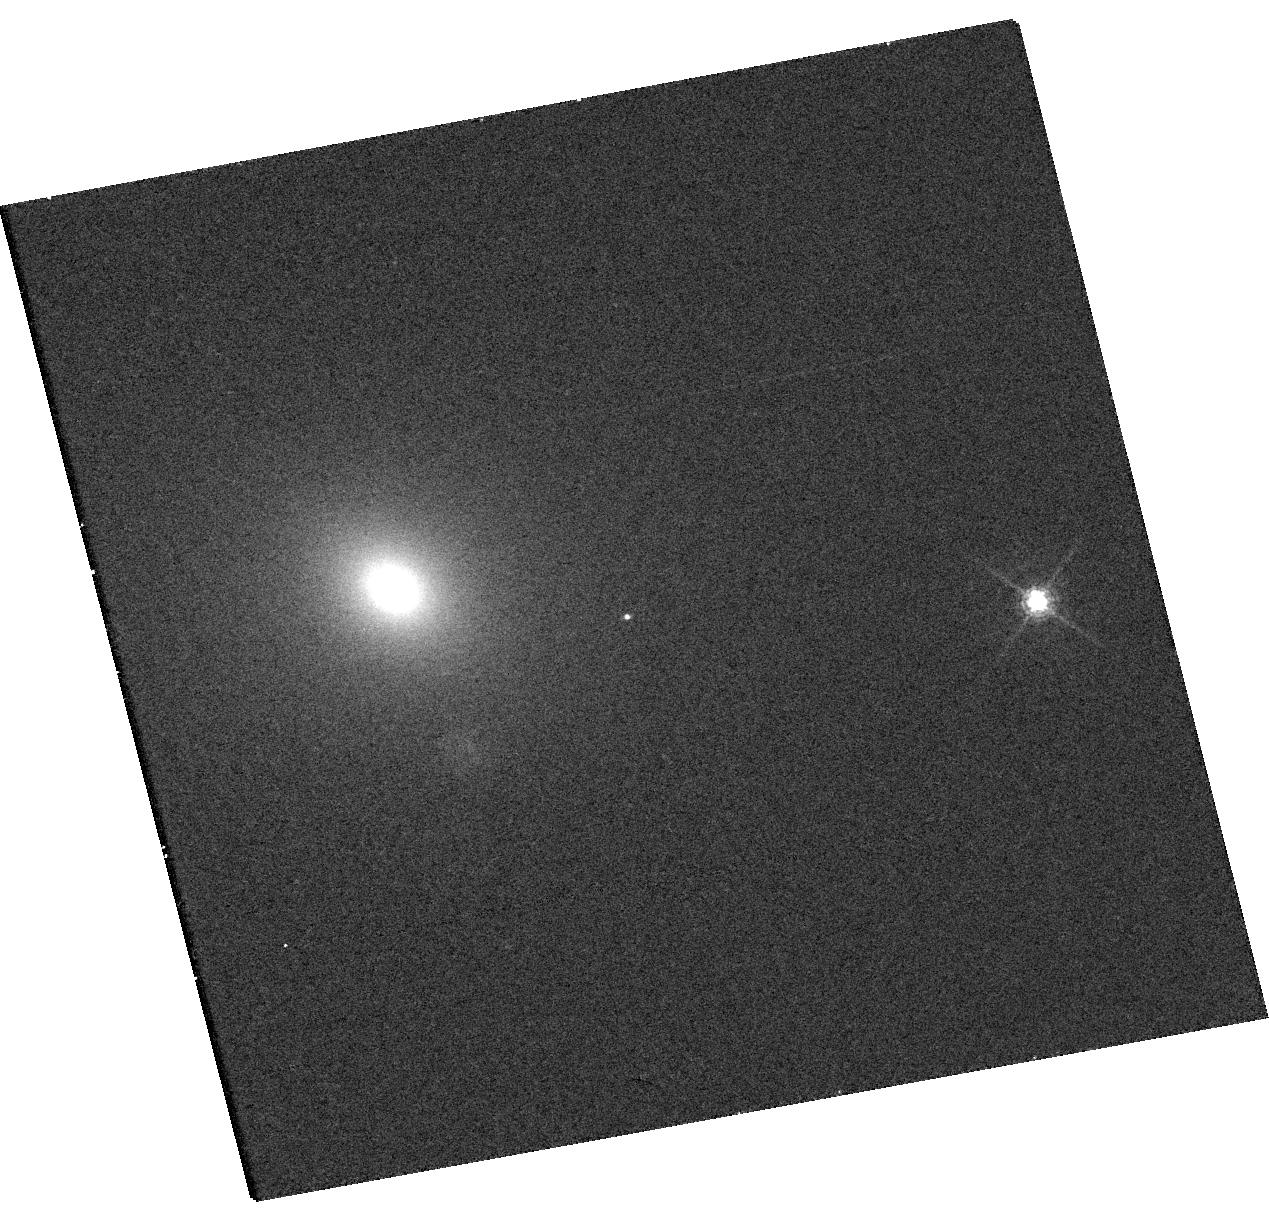
Target: 2025ABCR. Instrument: WFC3/UVIS. Filter: F621M. Exposure: 9 min. Observation ID: hst_18220_02_wfc3_uvis_f621m_ifs002

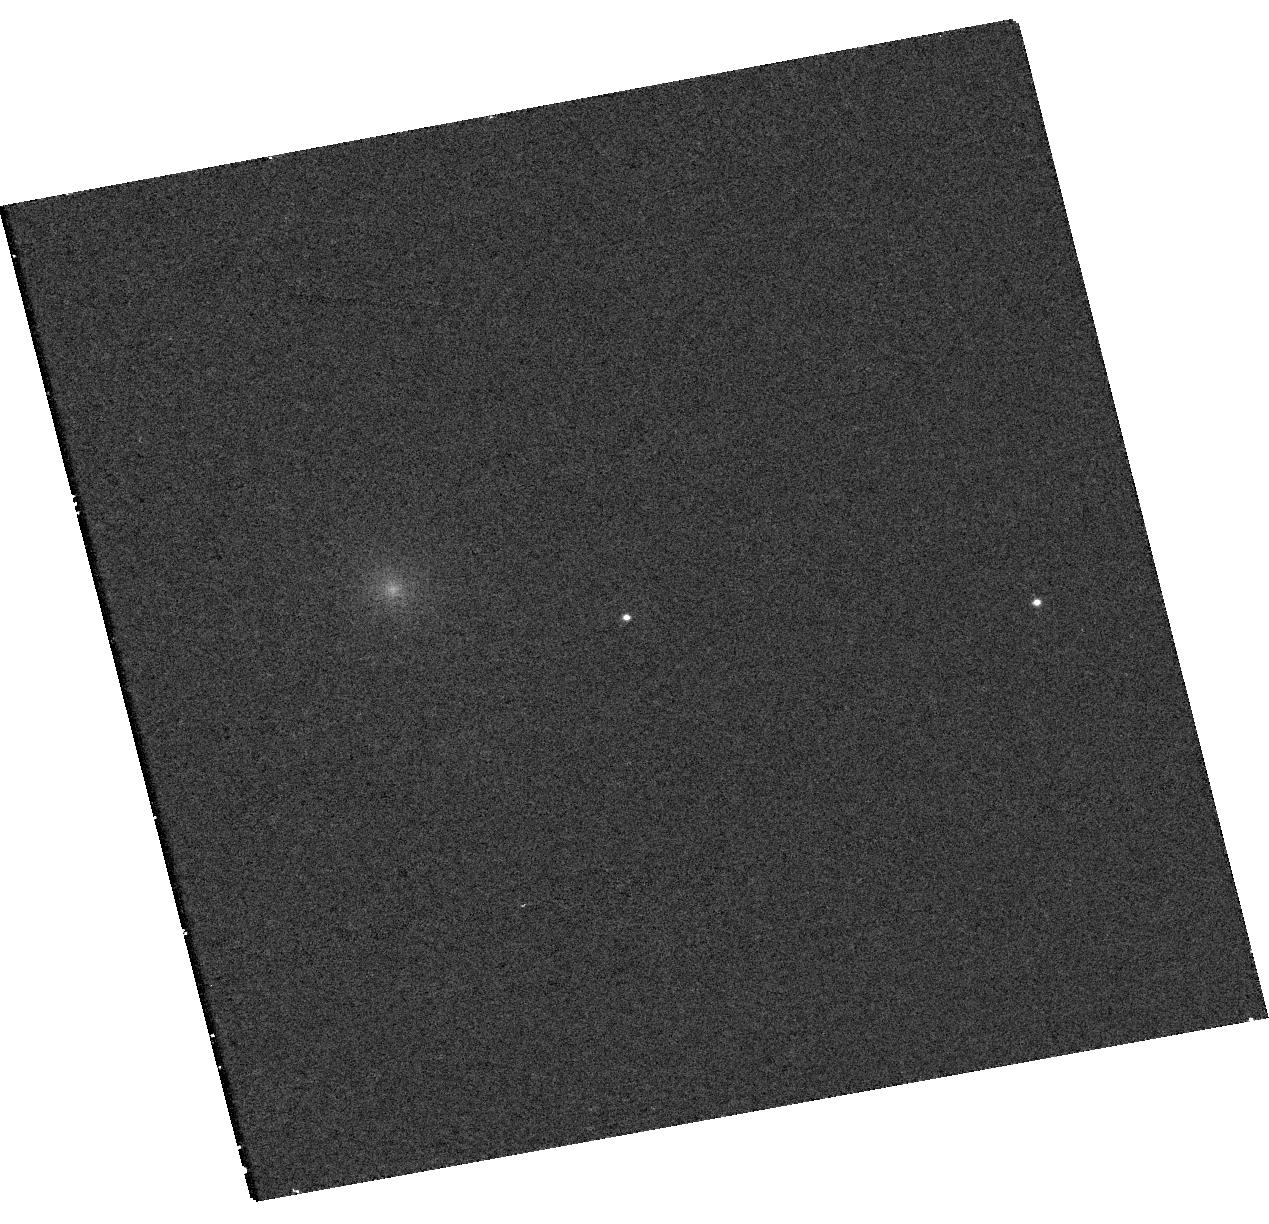
Target: 2025ABCR. Instrument: WFC3/UVIS. Filter: F336W. Exposure: 9 min. Observation ID: hst_18220_02_wfc3_uvis_f336w_ifs002

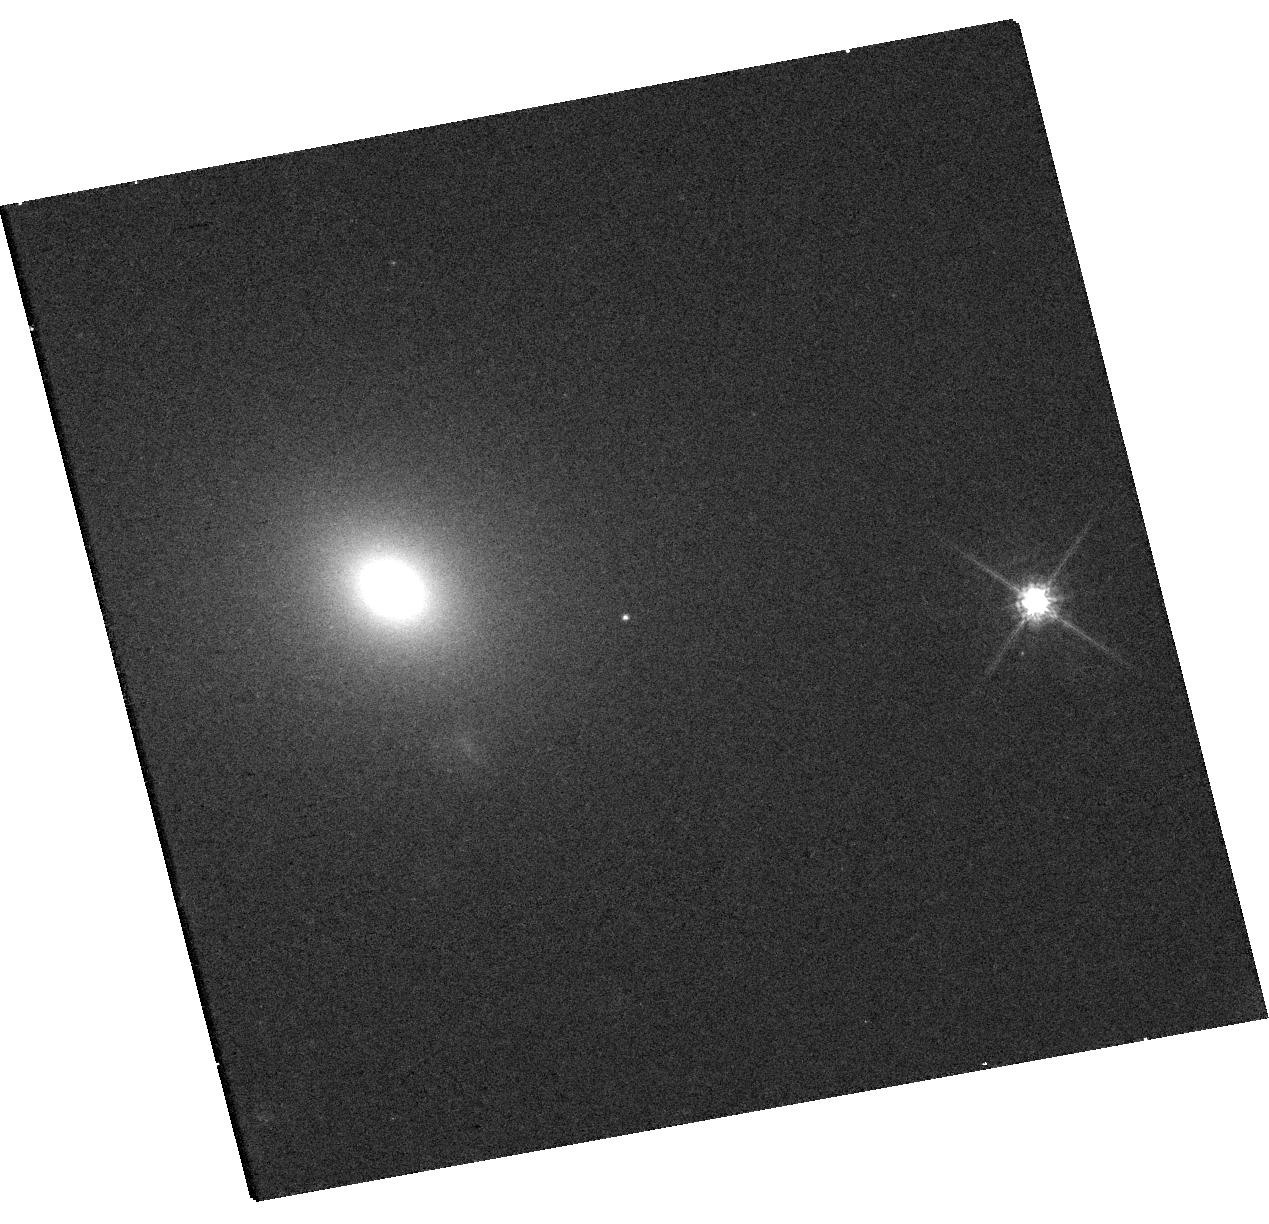
Target: 2025ABCR. Instrument: WFC3/UVIS. Filter: F775W. Exposure: 9 min. Observation ID: hst_18220_02_wfc3_uvis_f775w_ifs002

Multiwavelength JWST and HST observations of the off-nuclear TDE AT 2025abcr (PI: Patra, Kishore C.)

Tidal disruption events (TDEs) are luminous, multiwavelength flares that occur when a star is torn apart by a massive black hole (MBH). Most TDEs originate in galactic nuclei, where MBHs typically reside, but galaxy-merger simulations predict a substantial population of off-nuclear, wandering MBHs. AT 2025abcr is only the second optically selected off-nuclear TDE, and initial estimates suggest it may be powered by an intermediate-mass black hole (IMBH). We propose multiwavelength JWST+HST Director's Discretionary observations using JWST NIRSpec IFU and MIRI LRS, alongsideHST STIS UV spectroscopy and WFC3 imaging, with three primary science goals: (1) robustly measure the BH mass and test for the presence of a nuclear star cluster (NSC) around the wandering BH; (2) probe early-time accretion physics and outflows via UV spectroscopy; and (3) use spatially resolved stellar kinematics to determine the origin of the off-nuclear BH. These observations will address fundamental questions about the demographics of wandering BHs (including IMBHs) the origin of offset MBHs, and the evolutionary fate of their accompanying NSCs.